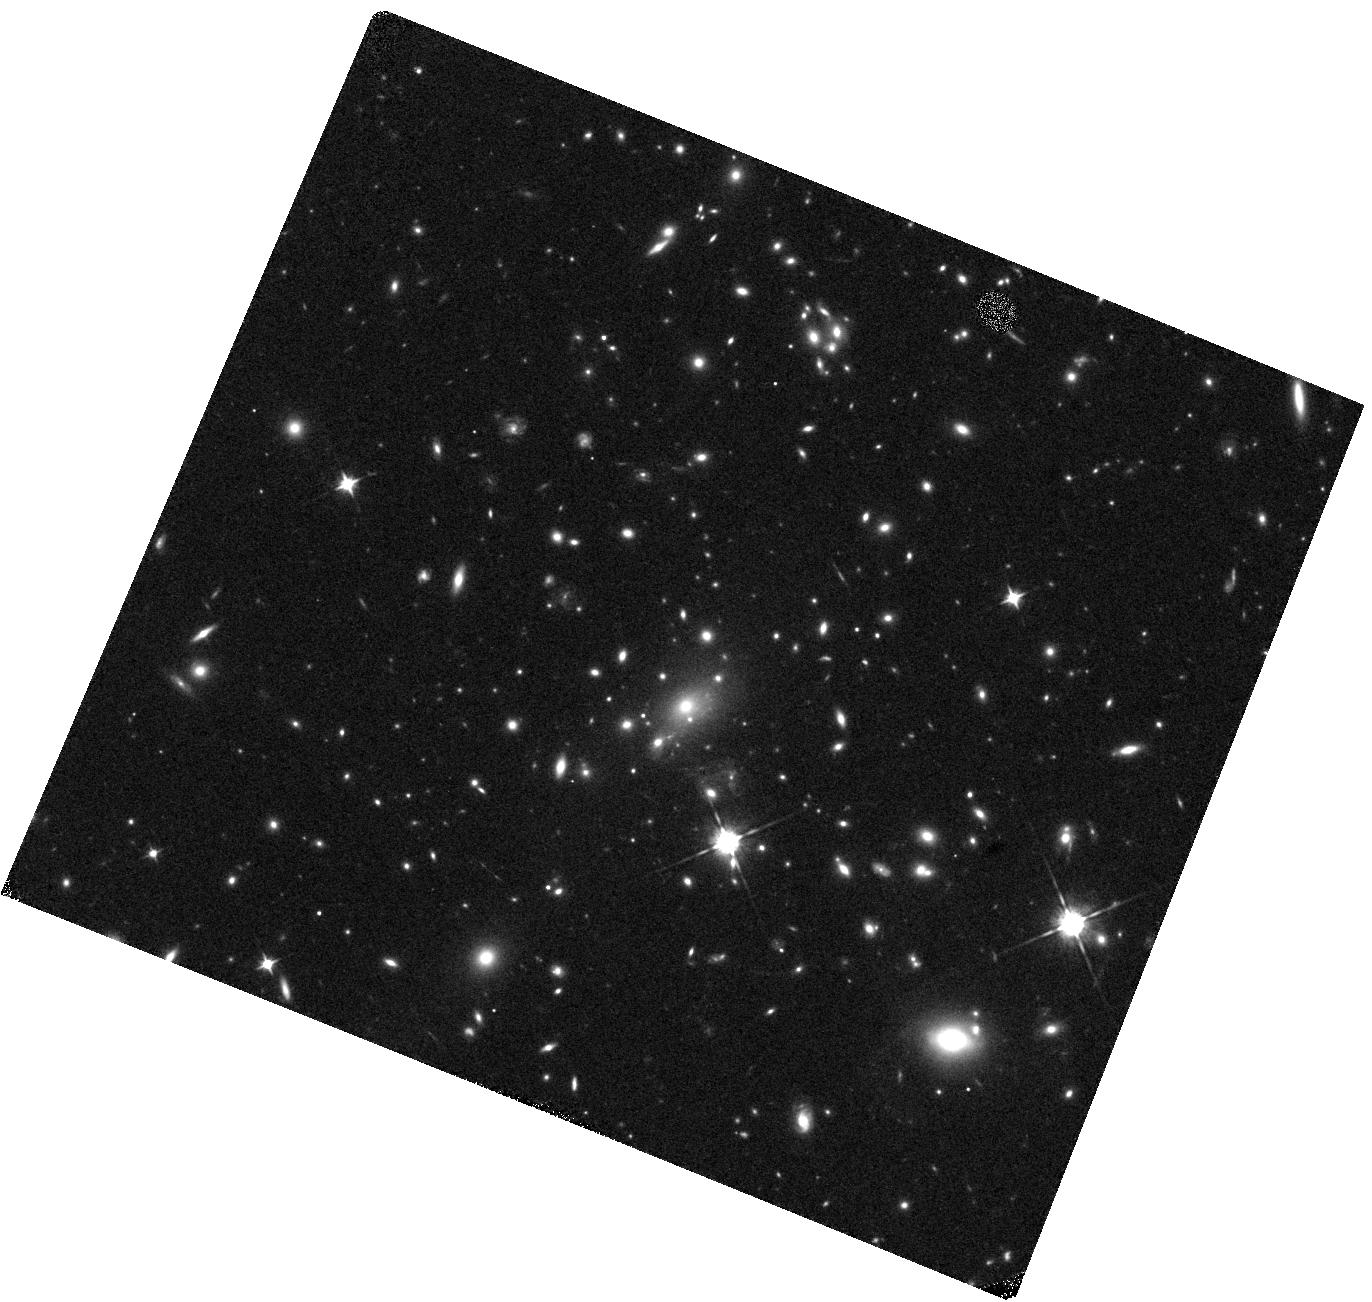
Target: MACSJ1149.5+2223-HFF. Instrument: WFC3/IR. Filter: F105W. Exposure: 10 min. Observation ID: hst_17504_80_wfc3_ir_f105w_ifaa80

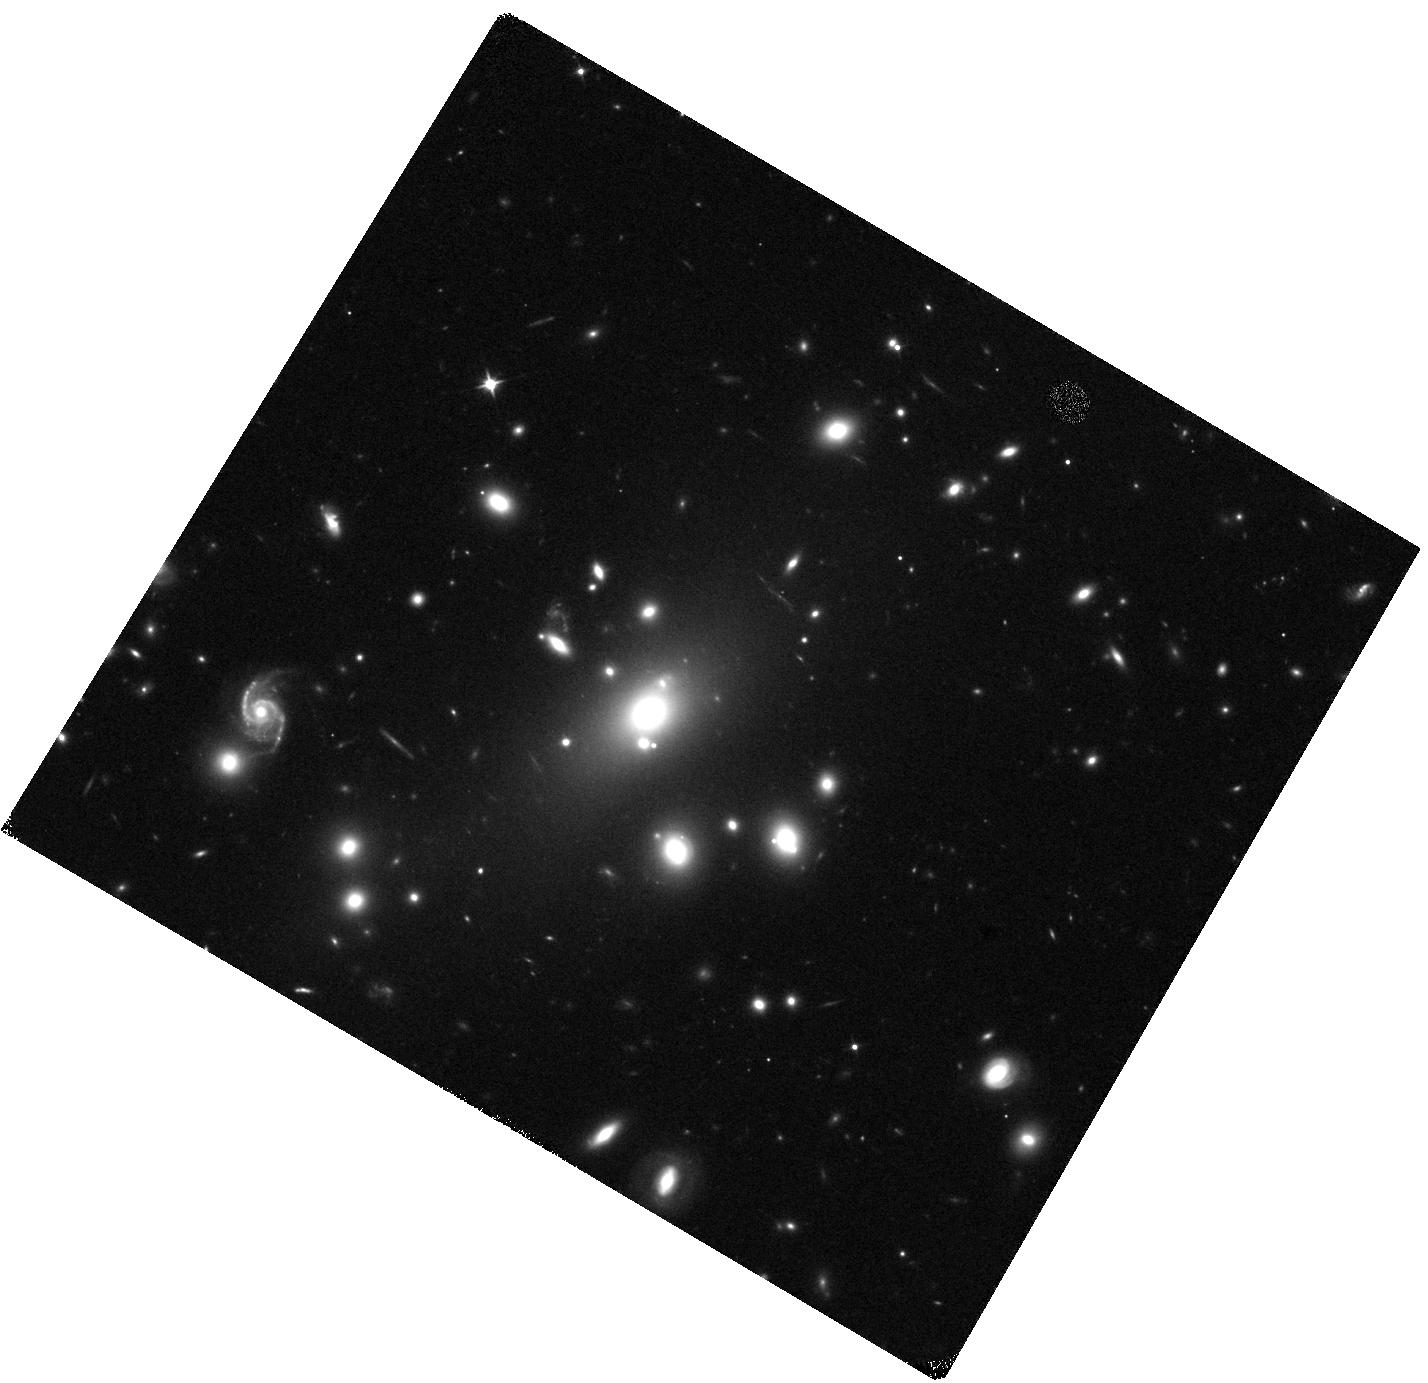
Target: ABELL-209-CLASH. Instrument: WFC3/IR. Filter: F110W. Exposure: 6 min. Observation ID: hst_17504_09_wfc3_ir_f110w_ifaa09

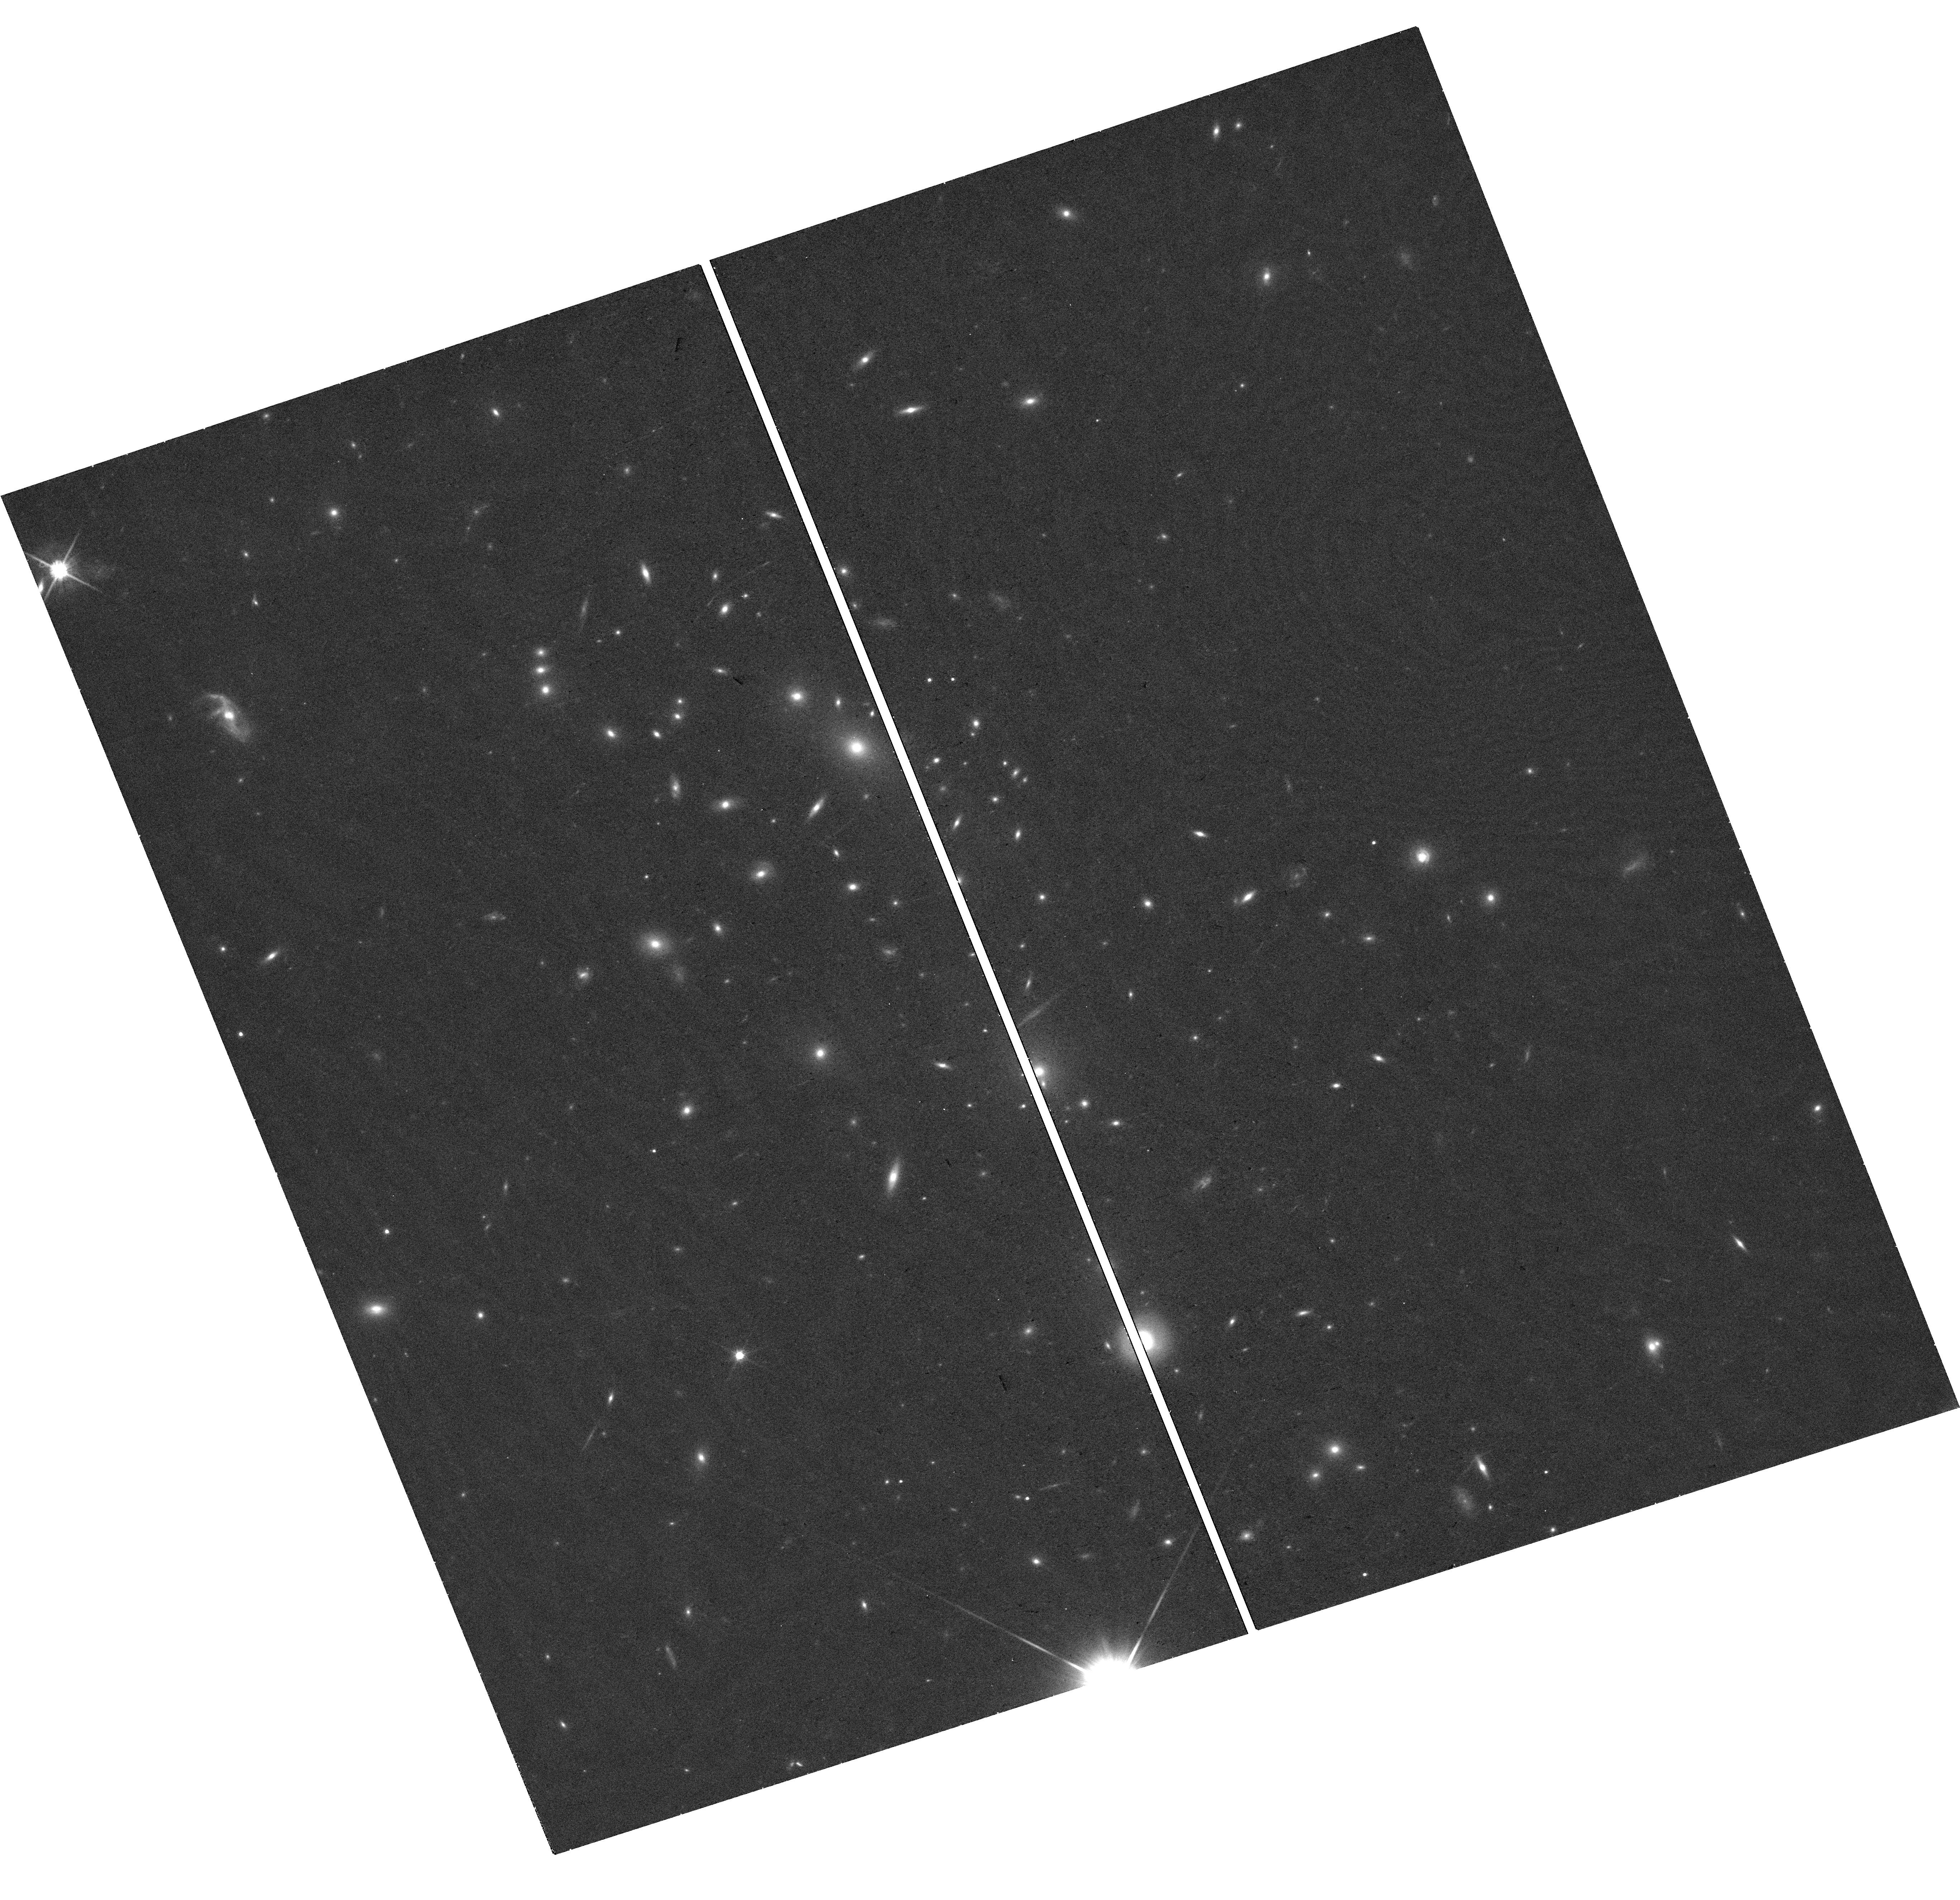
Target: MACSJ0416.1-2403-CLASH. Instrument: WFC3/UVIS. Filter: F814W. Exposure: 18 min. Observation ID: hst_17504_23_wfc3_uvis_f814w_ifaa23

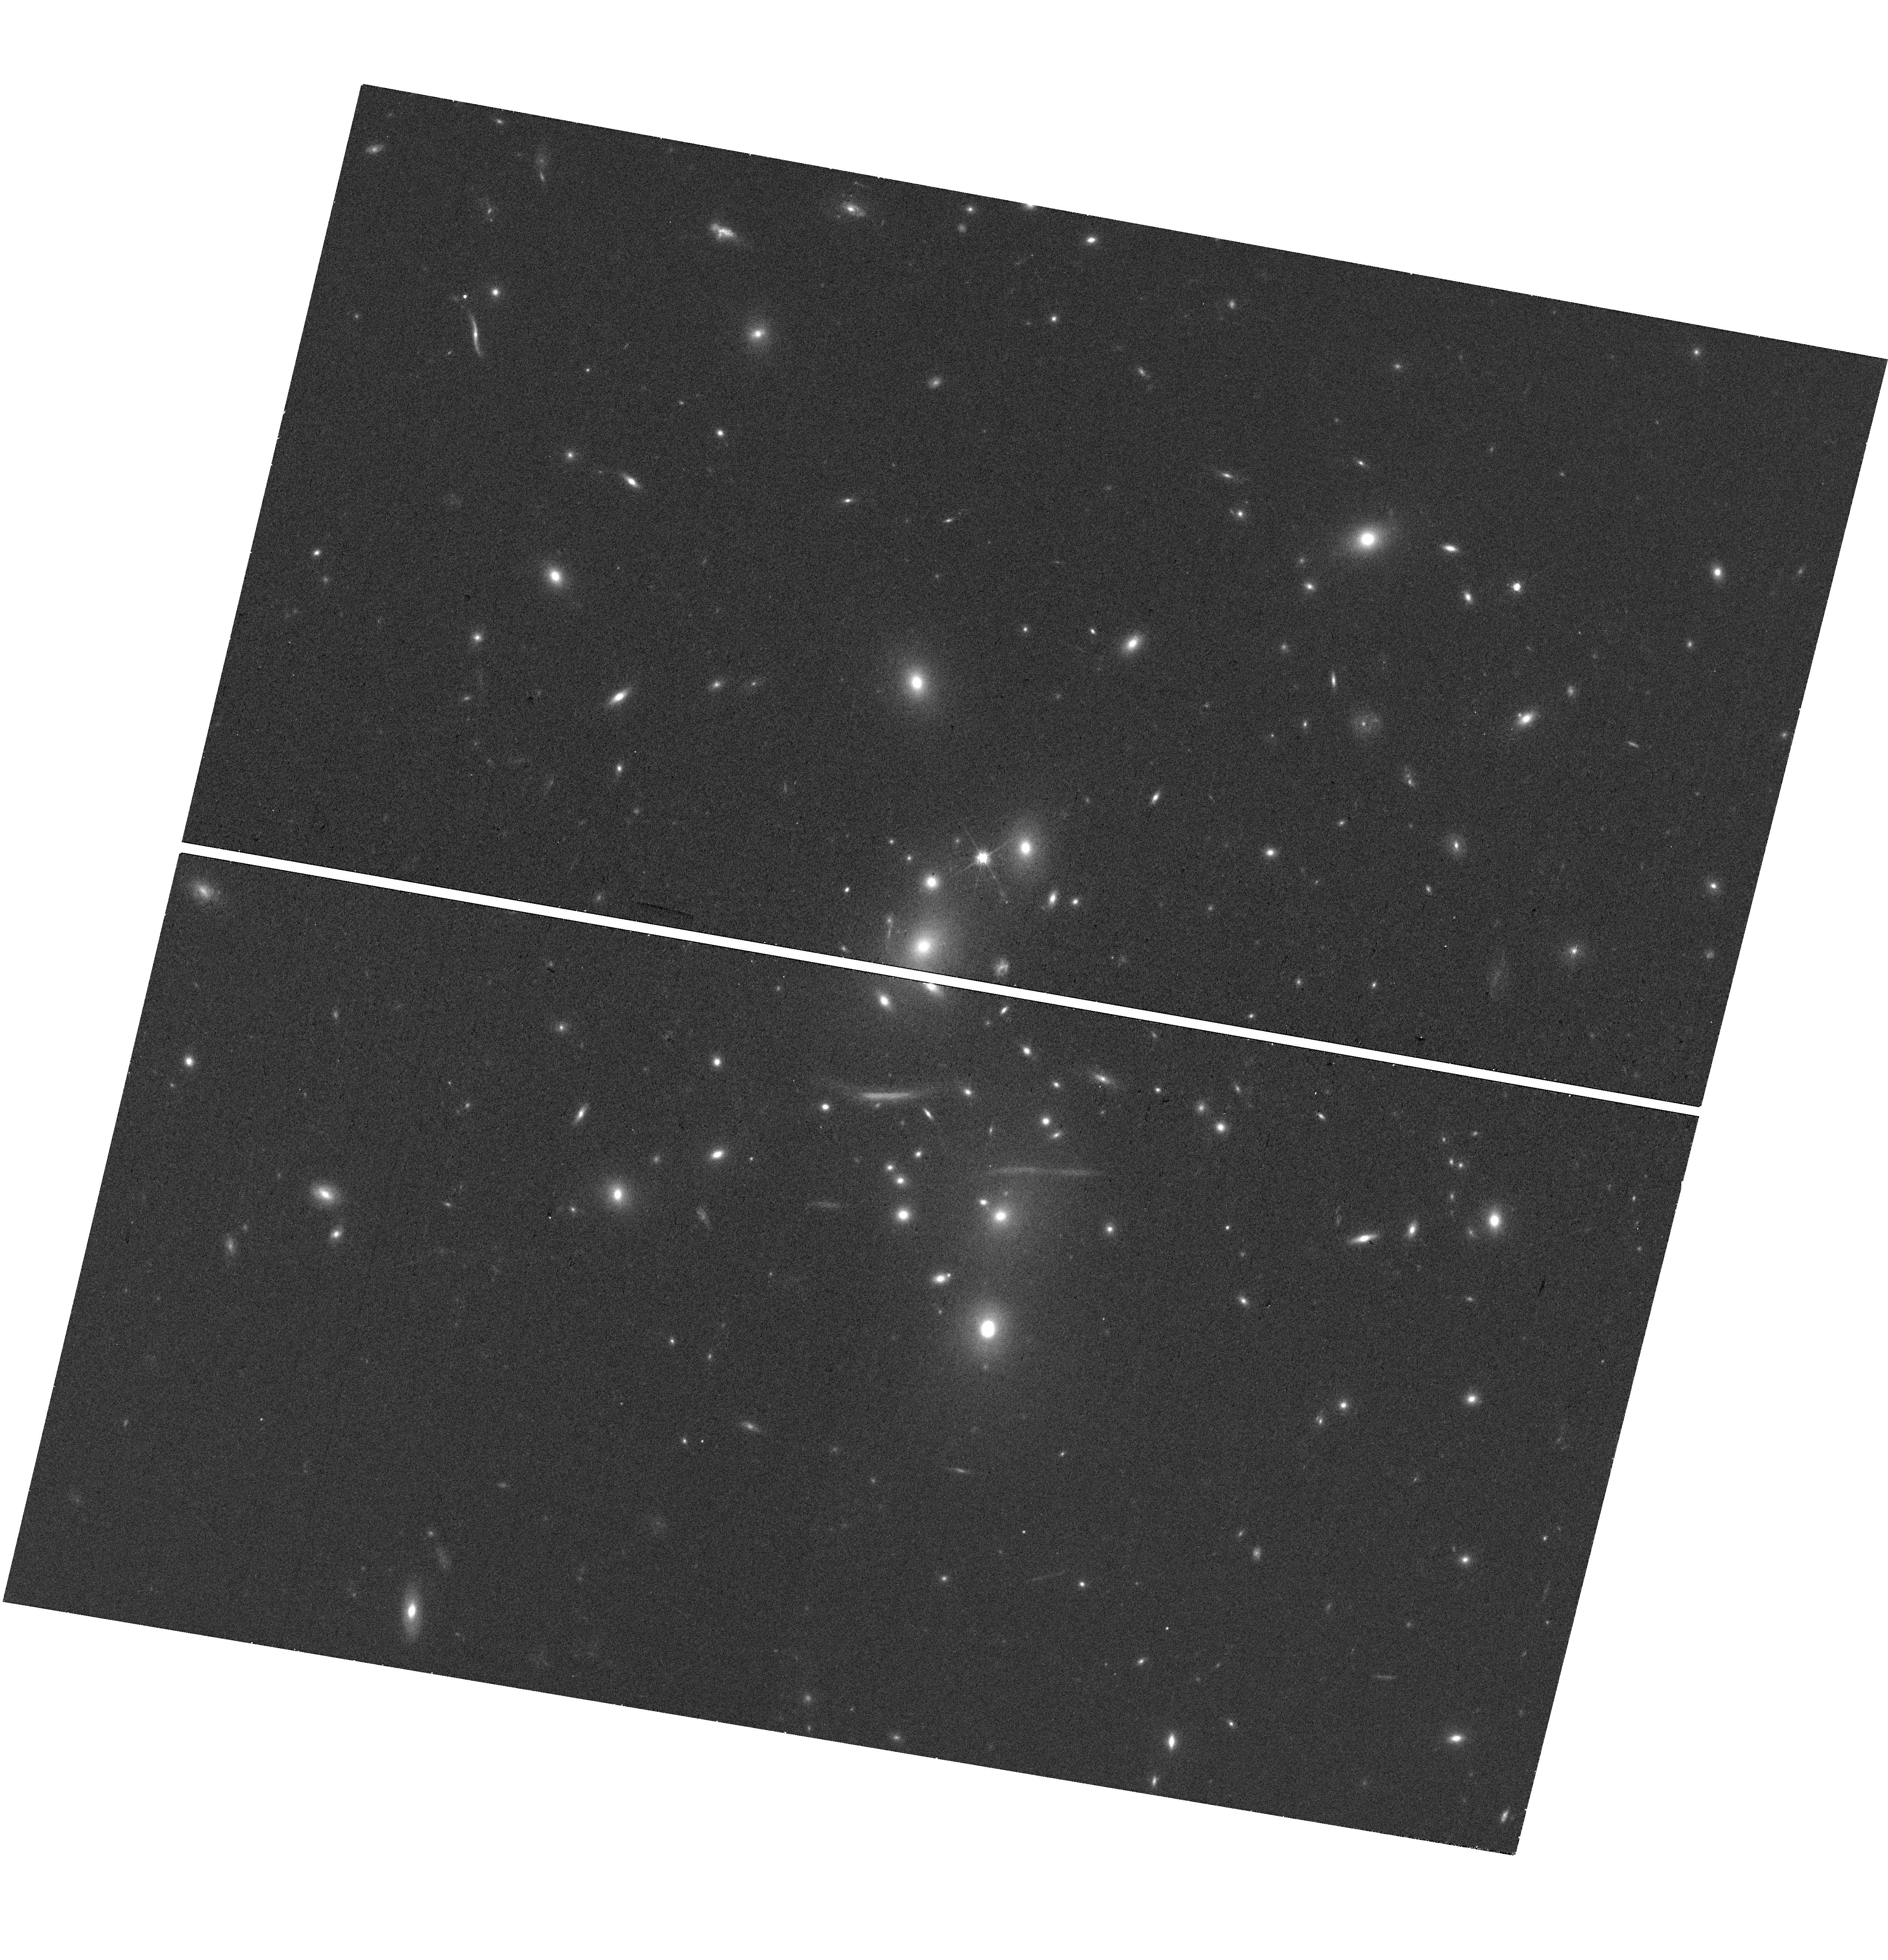
Target: ACO-2813-RELICS. Instrument: WFC3/UVIS. Filter: F814W. Exposure: 15 min. Observation ID: hst_17504_0c_wfc3_uvis_f814w_ifaa0c

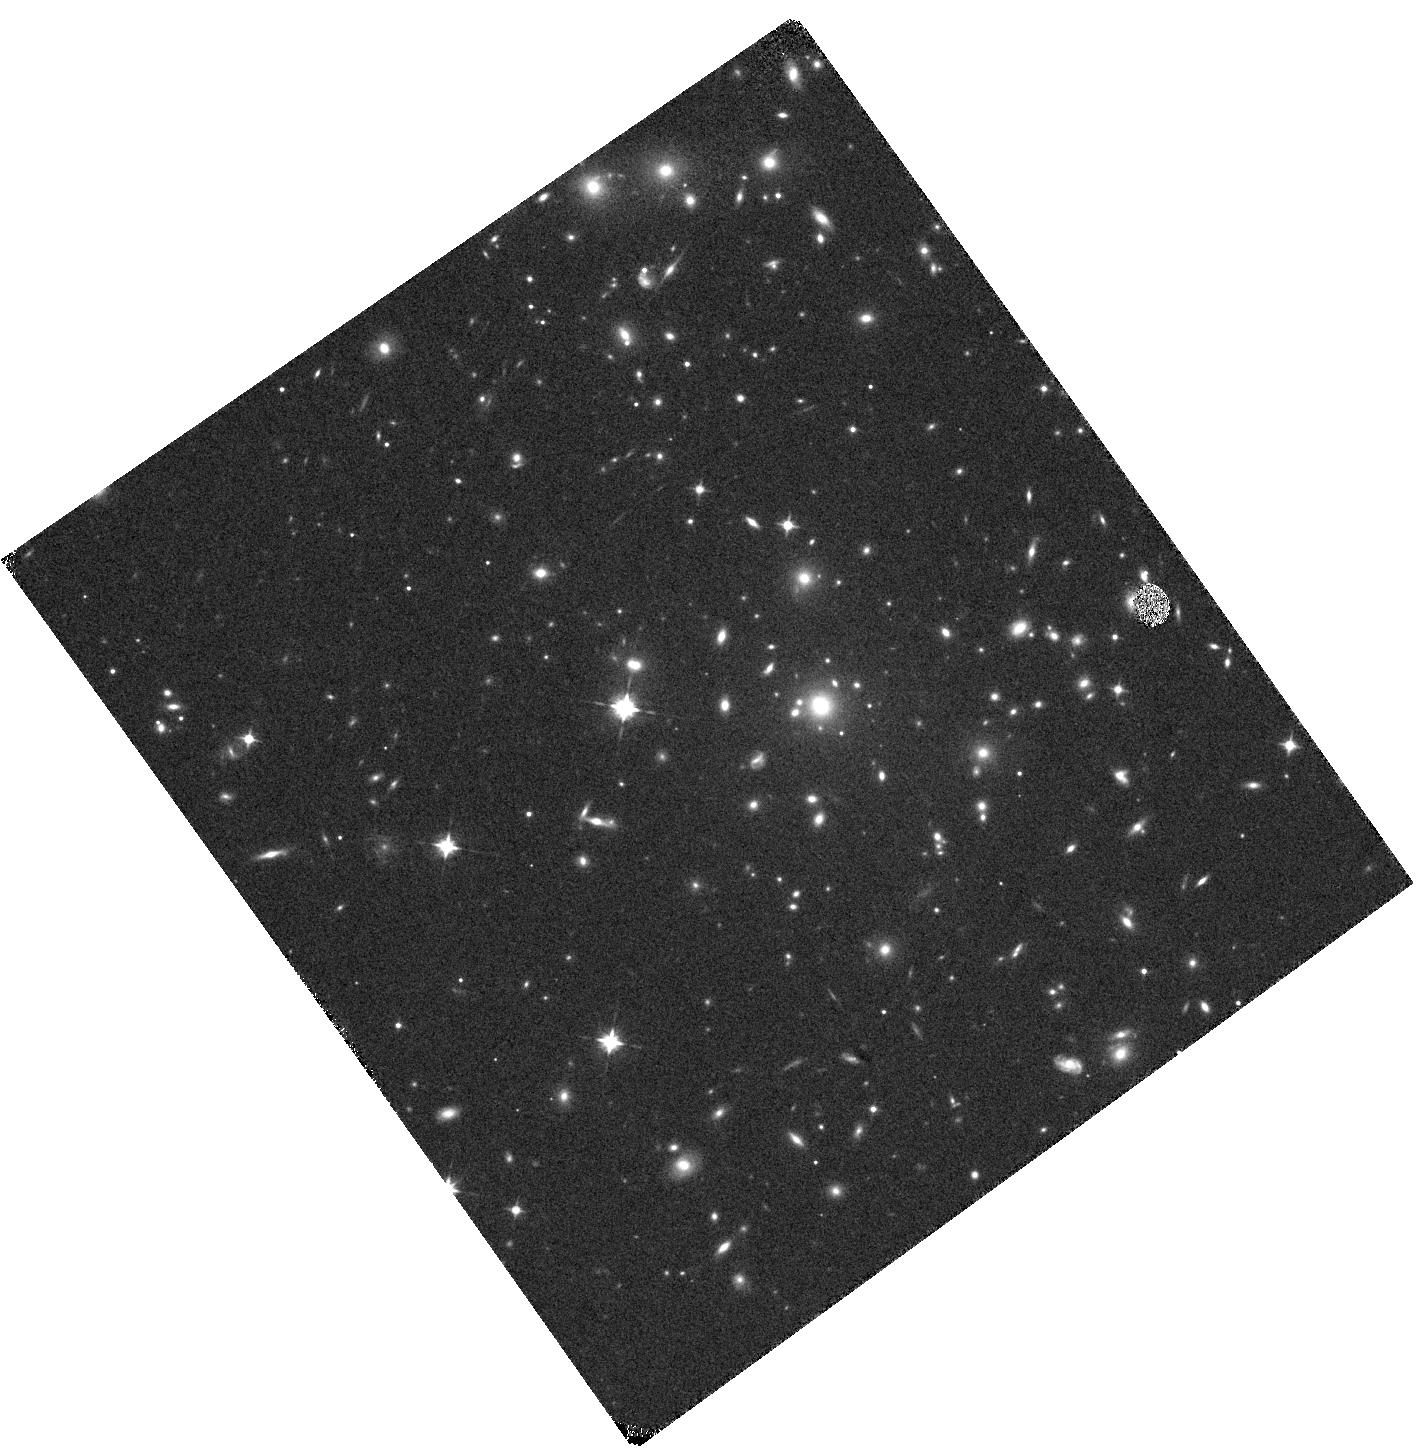
Target: RXC-J0600.1-2007-RELICS. Instrument: WFC3/IR. Filter: F105W. Exposure: 6 min. Observation ID: hst_17504_2h_wfc3_ir_f105w_ifaa2h

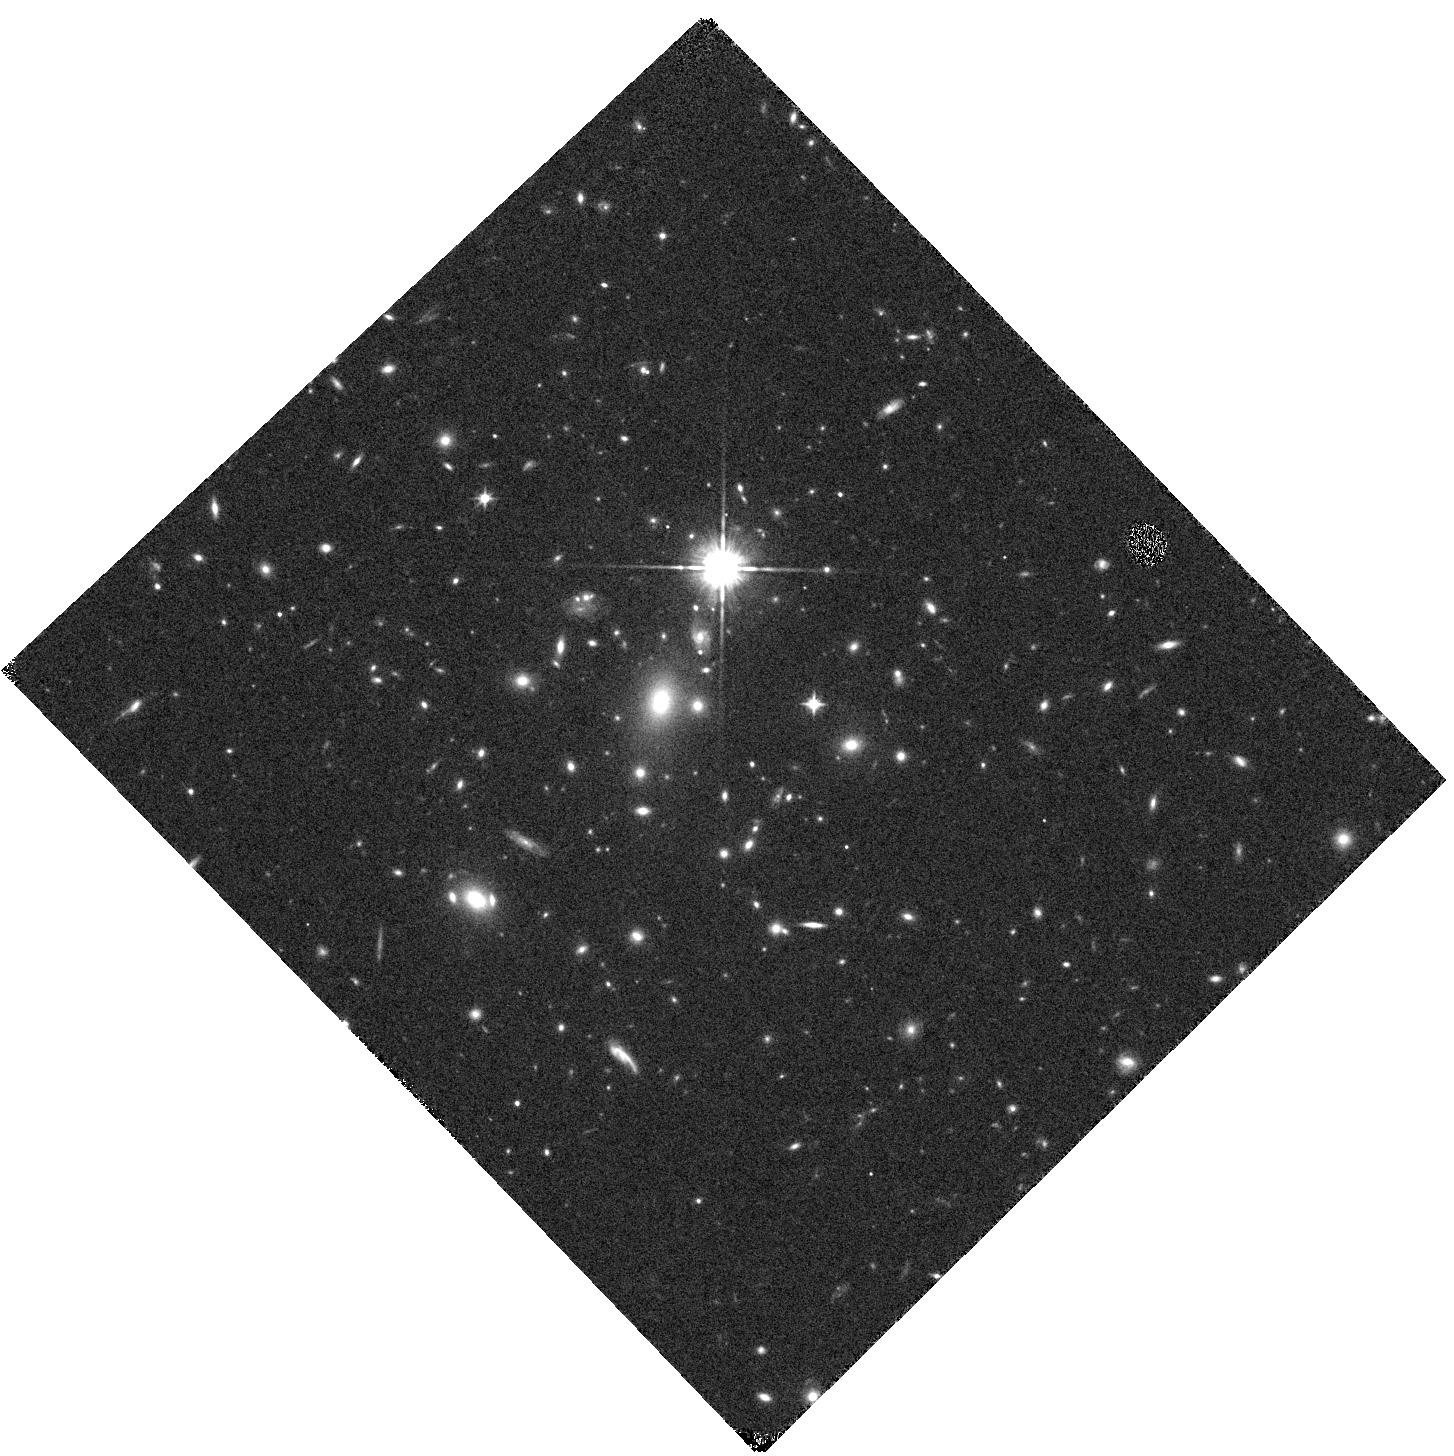
Target: WHL-J24.3324-8.477-RELICS. Instrument: WFC3/IR. Filter: F105W. Exposure: 6 min. Observation ID: hst_17504_0x_wfc3_ir_f105w_ifaa0x

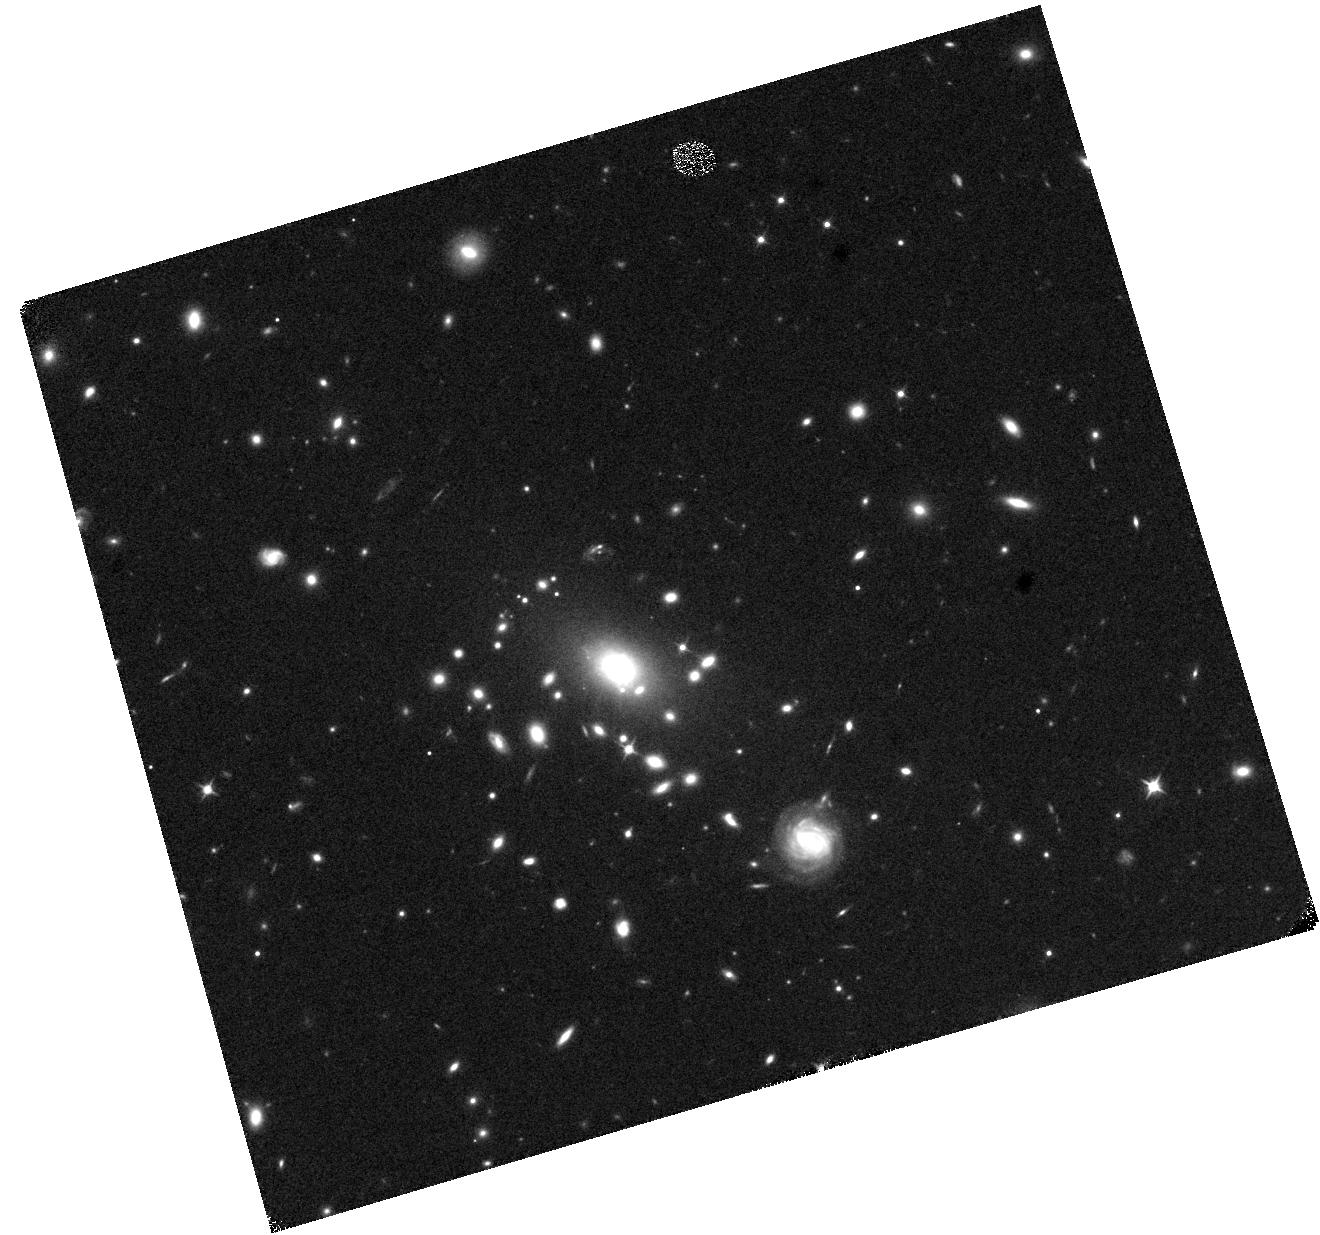
Target: RXJ1532.9+3021-CLASH. Instrument: WFC3/IR. Filter: F110W. Exposure: 10 min. Observation ID: hst_17504_62_wfc3_ir_f110w_ifaa62

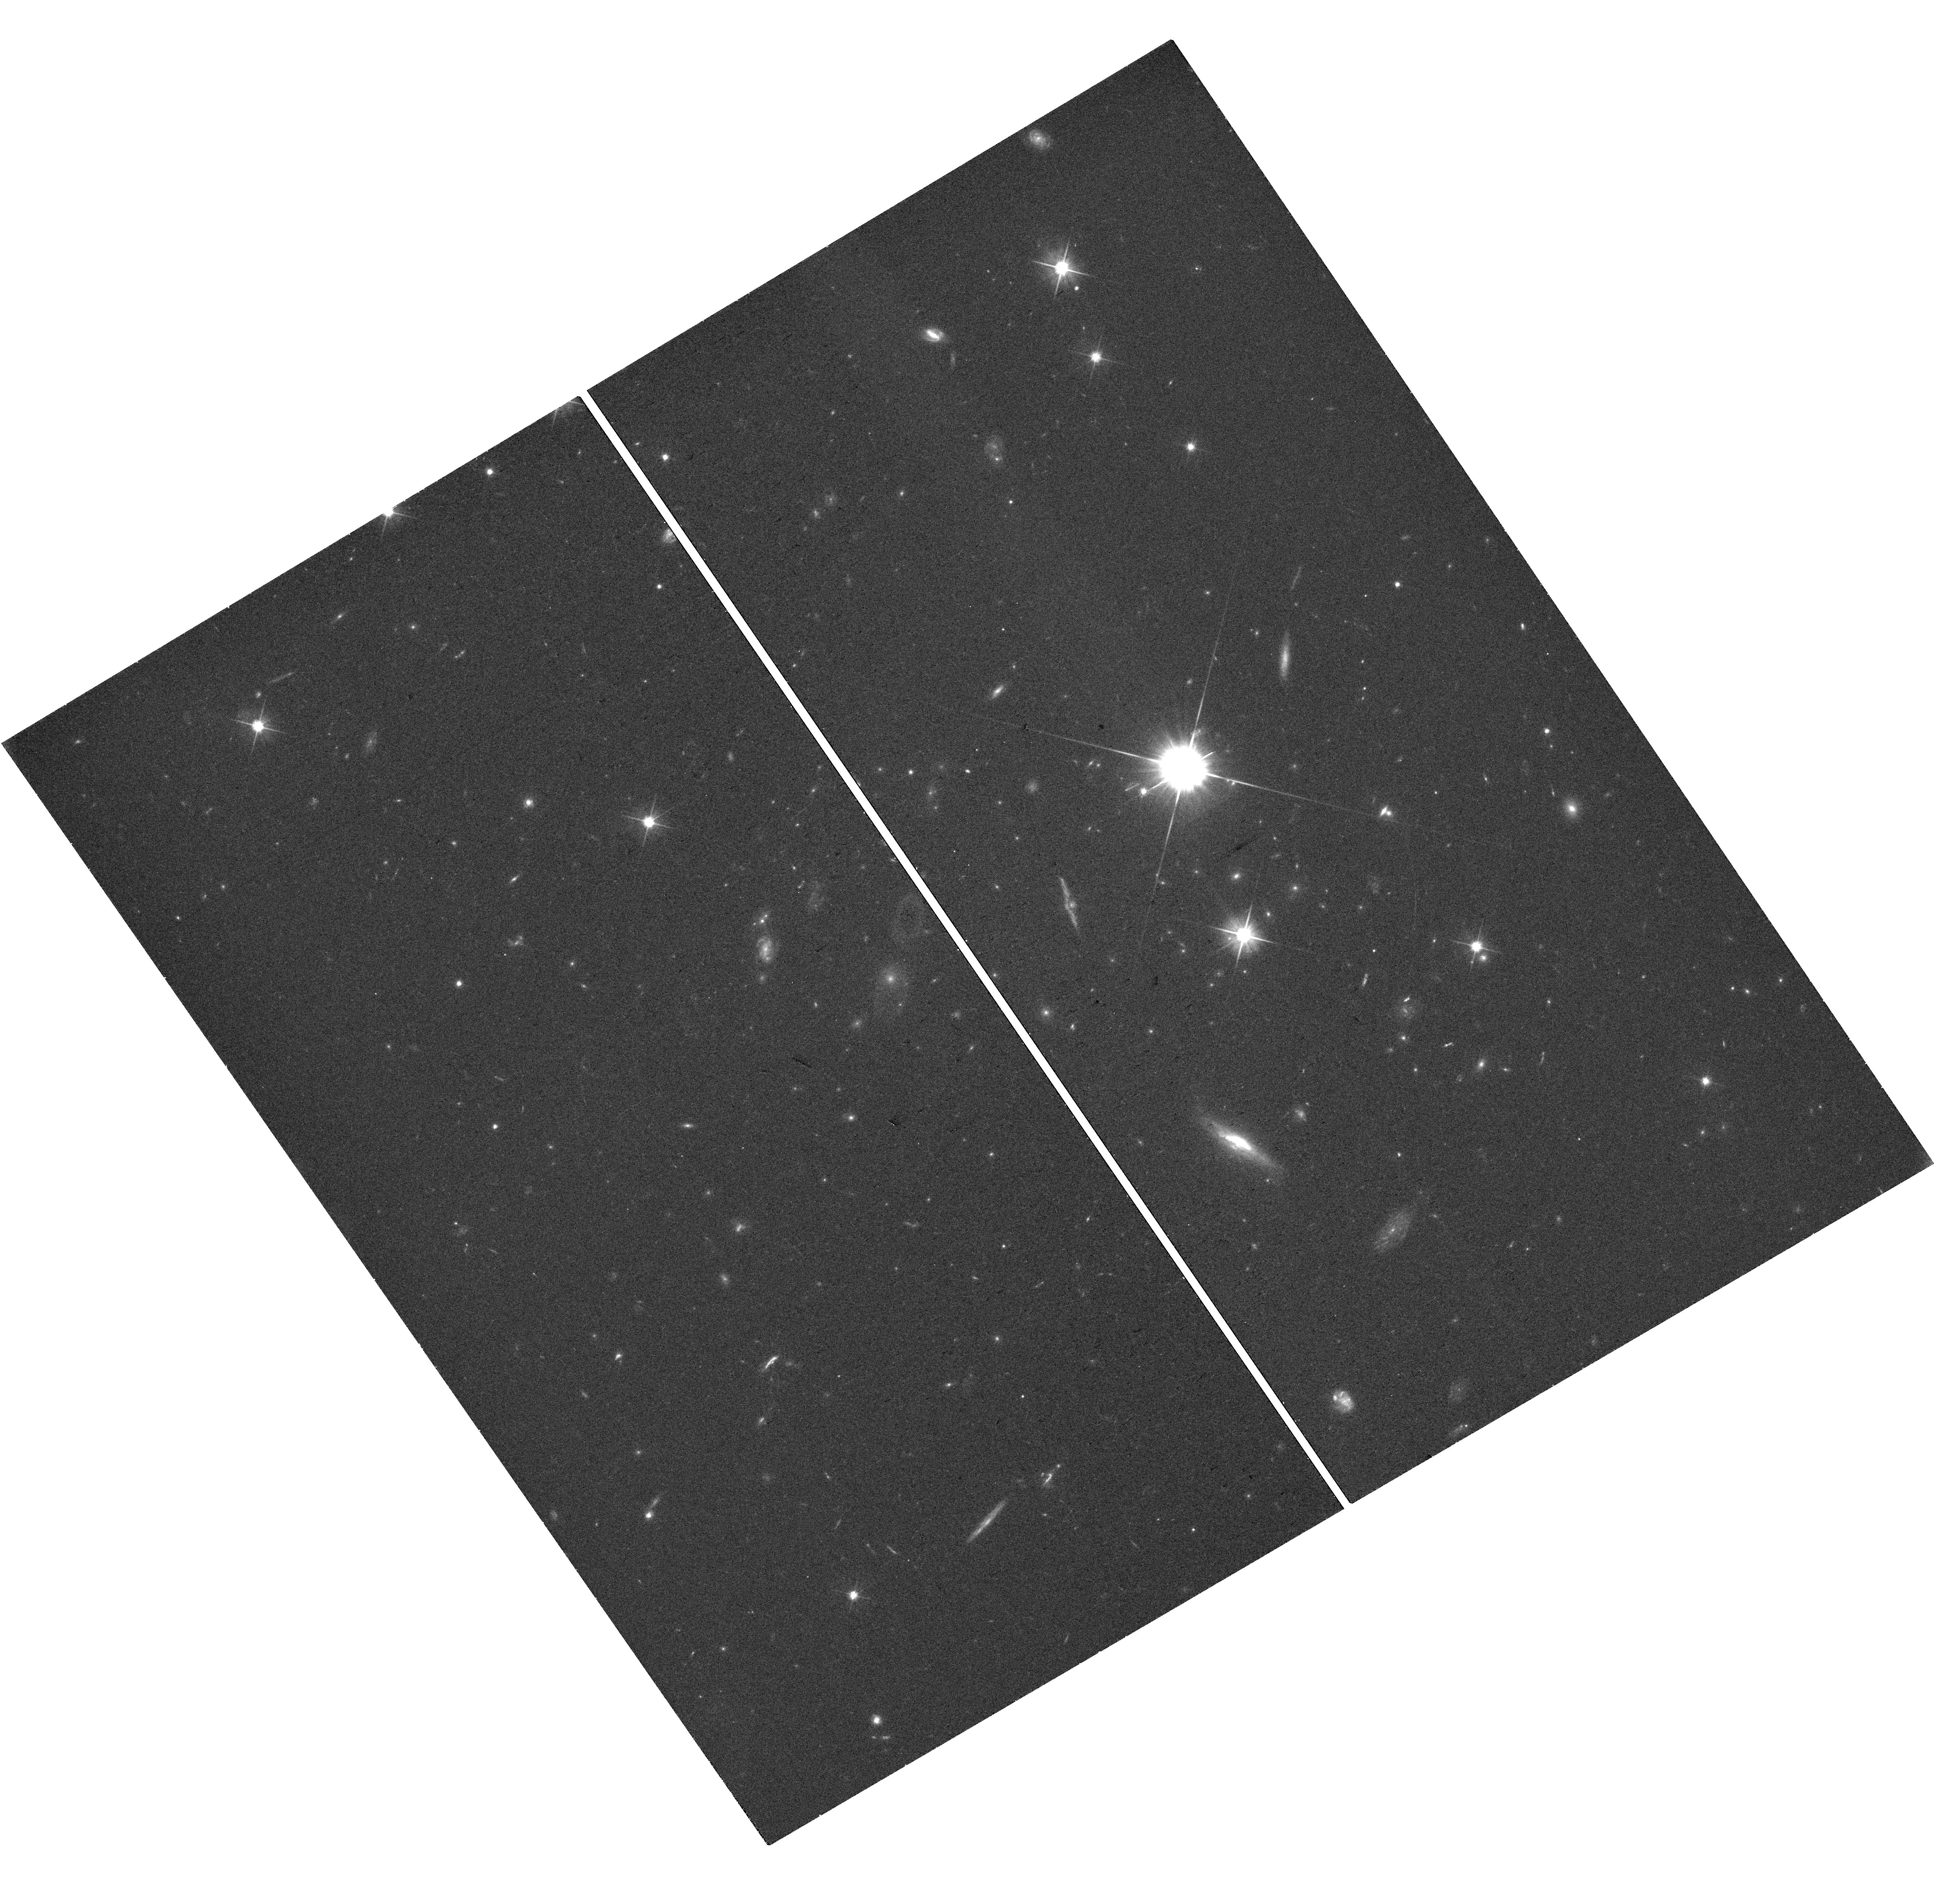
Target: MACS0744.9+3927-CLASH. Instrument: WFC3/UVIS. Filter: F606W. Exposure: 18 min. Observation ID: hst_17504_32_wfc3_uvis_f606w_ifaa32

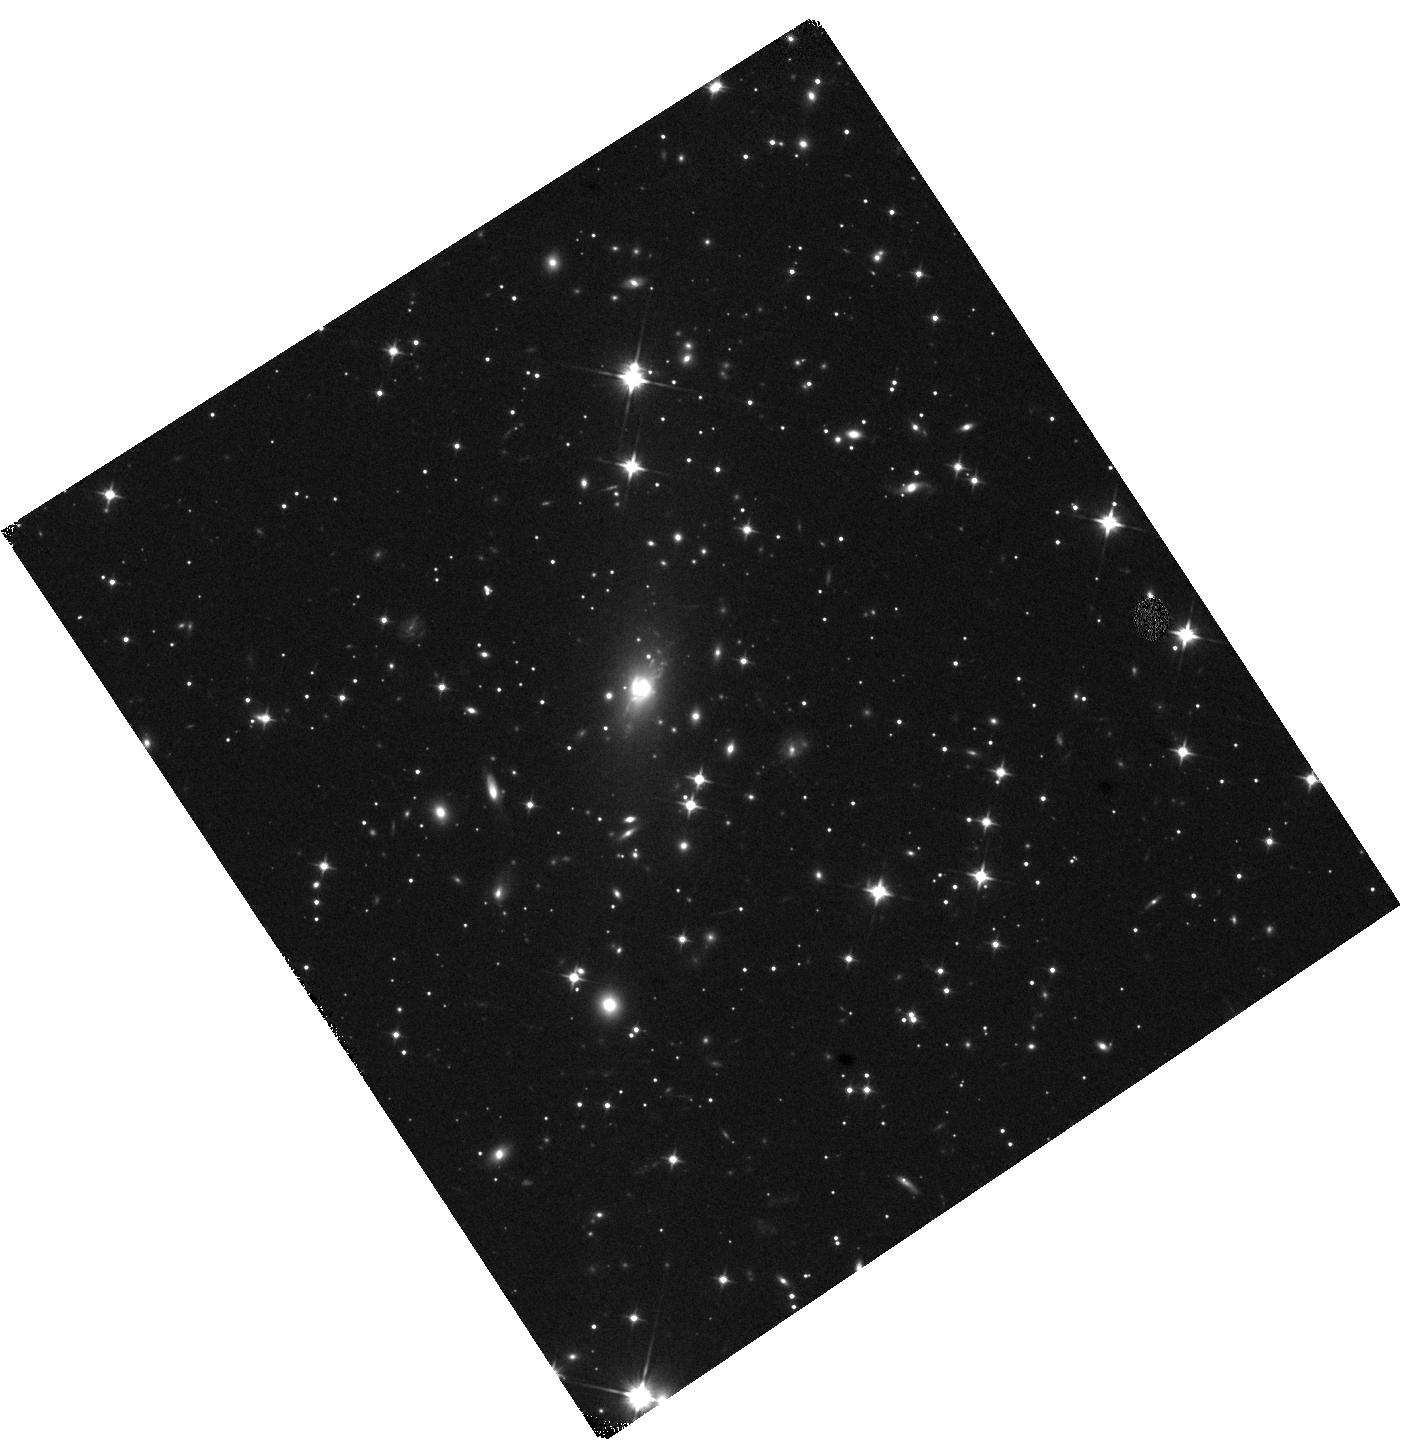
Target: MACSJ1931-26-CLASH. Instrument: WFC3/IR. Filter: F110W. Exposure: 10 min. Observation ID: hst_17504_50_wfc3_ir_f110w_ifaa50

SNAP Survey for Strongly Lensed Supernovae and Magnified Stars (PI: Kelly, Patrick)

Nearby Type supernovae (SNe Ia) yield a local value of the Hubble constant H0 (73.0 +/- 1.0 km/s/Mpc; Riess et al. 2022) that is in strong tension (5 sigma) with that inferred from the Cosmic Microwave Background (CMB; 67.4 +/- 0.6 km/s/Mpc; Planck Collaboration 2020). If the tension represents a true difference, reconciling the inferred values of H0 may require new physical phenomena. SNe strongly lensed by galaxy clusters -- whose models' systematics differ from those of galaxy-scale lenses -- offer a new means of constraining the value of H0, and the multiply imaged Supernova Refsdal has recently yielded a +/-6% measurement (Kelly et al. 2023) Individual stars at cosmological distances can become highly magnified by foreground galaxy-cluster lenses. These stars can experience extreme microlensing events due to objects in the intracluster medium. High signal-to-noise ratio follow-up spectra of bright events offer the opportunity to characterize, for the first time, individual stars at redshift z > 1 in detail. Moreover, the rates of the microlensing events of stars will provide constraints on a prospective population of primordial black holes accounting for a small fraction of dark matter. Here we propose a SNAP program to image cluster fields to identify strongly lensed SNe, as well as highly magnified stars. A previous program of equal size employing the same strategy detected two high-redshift supernovae in strongly lensed galaxies. Here we target a set of thirty new, well-studied galaxy-cluster fields that have existing imaging. The program will be able to provide magnified, high-redshift supernovae and magnified for JWST follow-up imaging and spectroscopy.